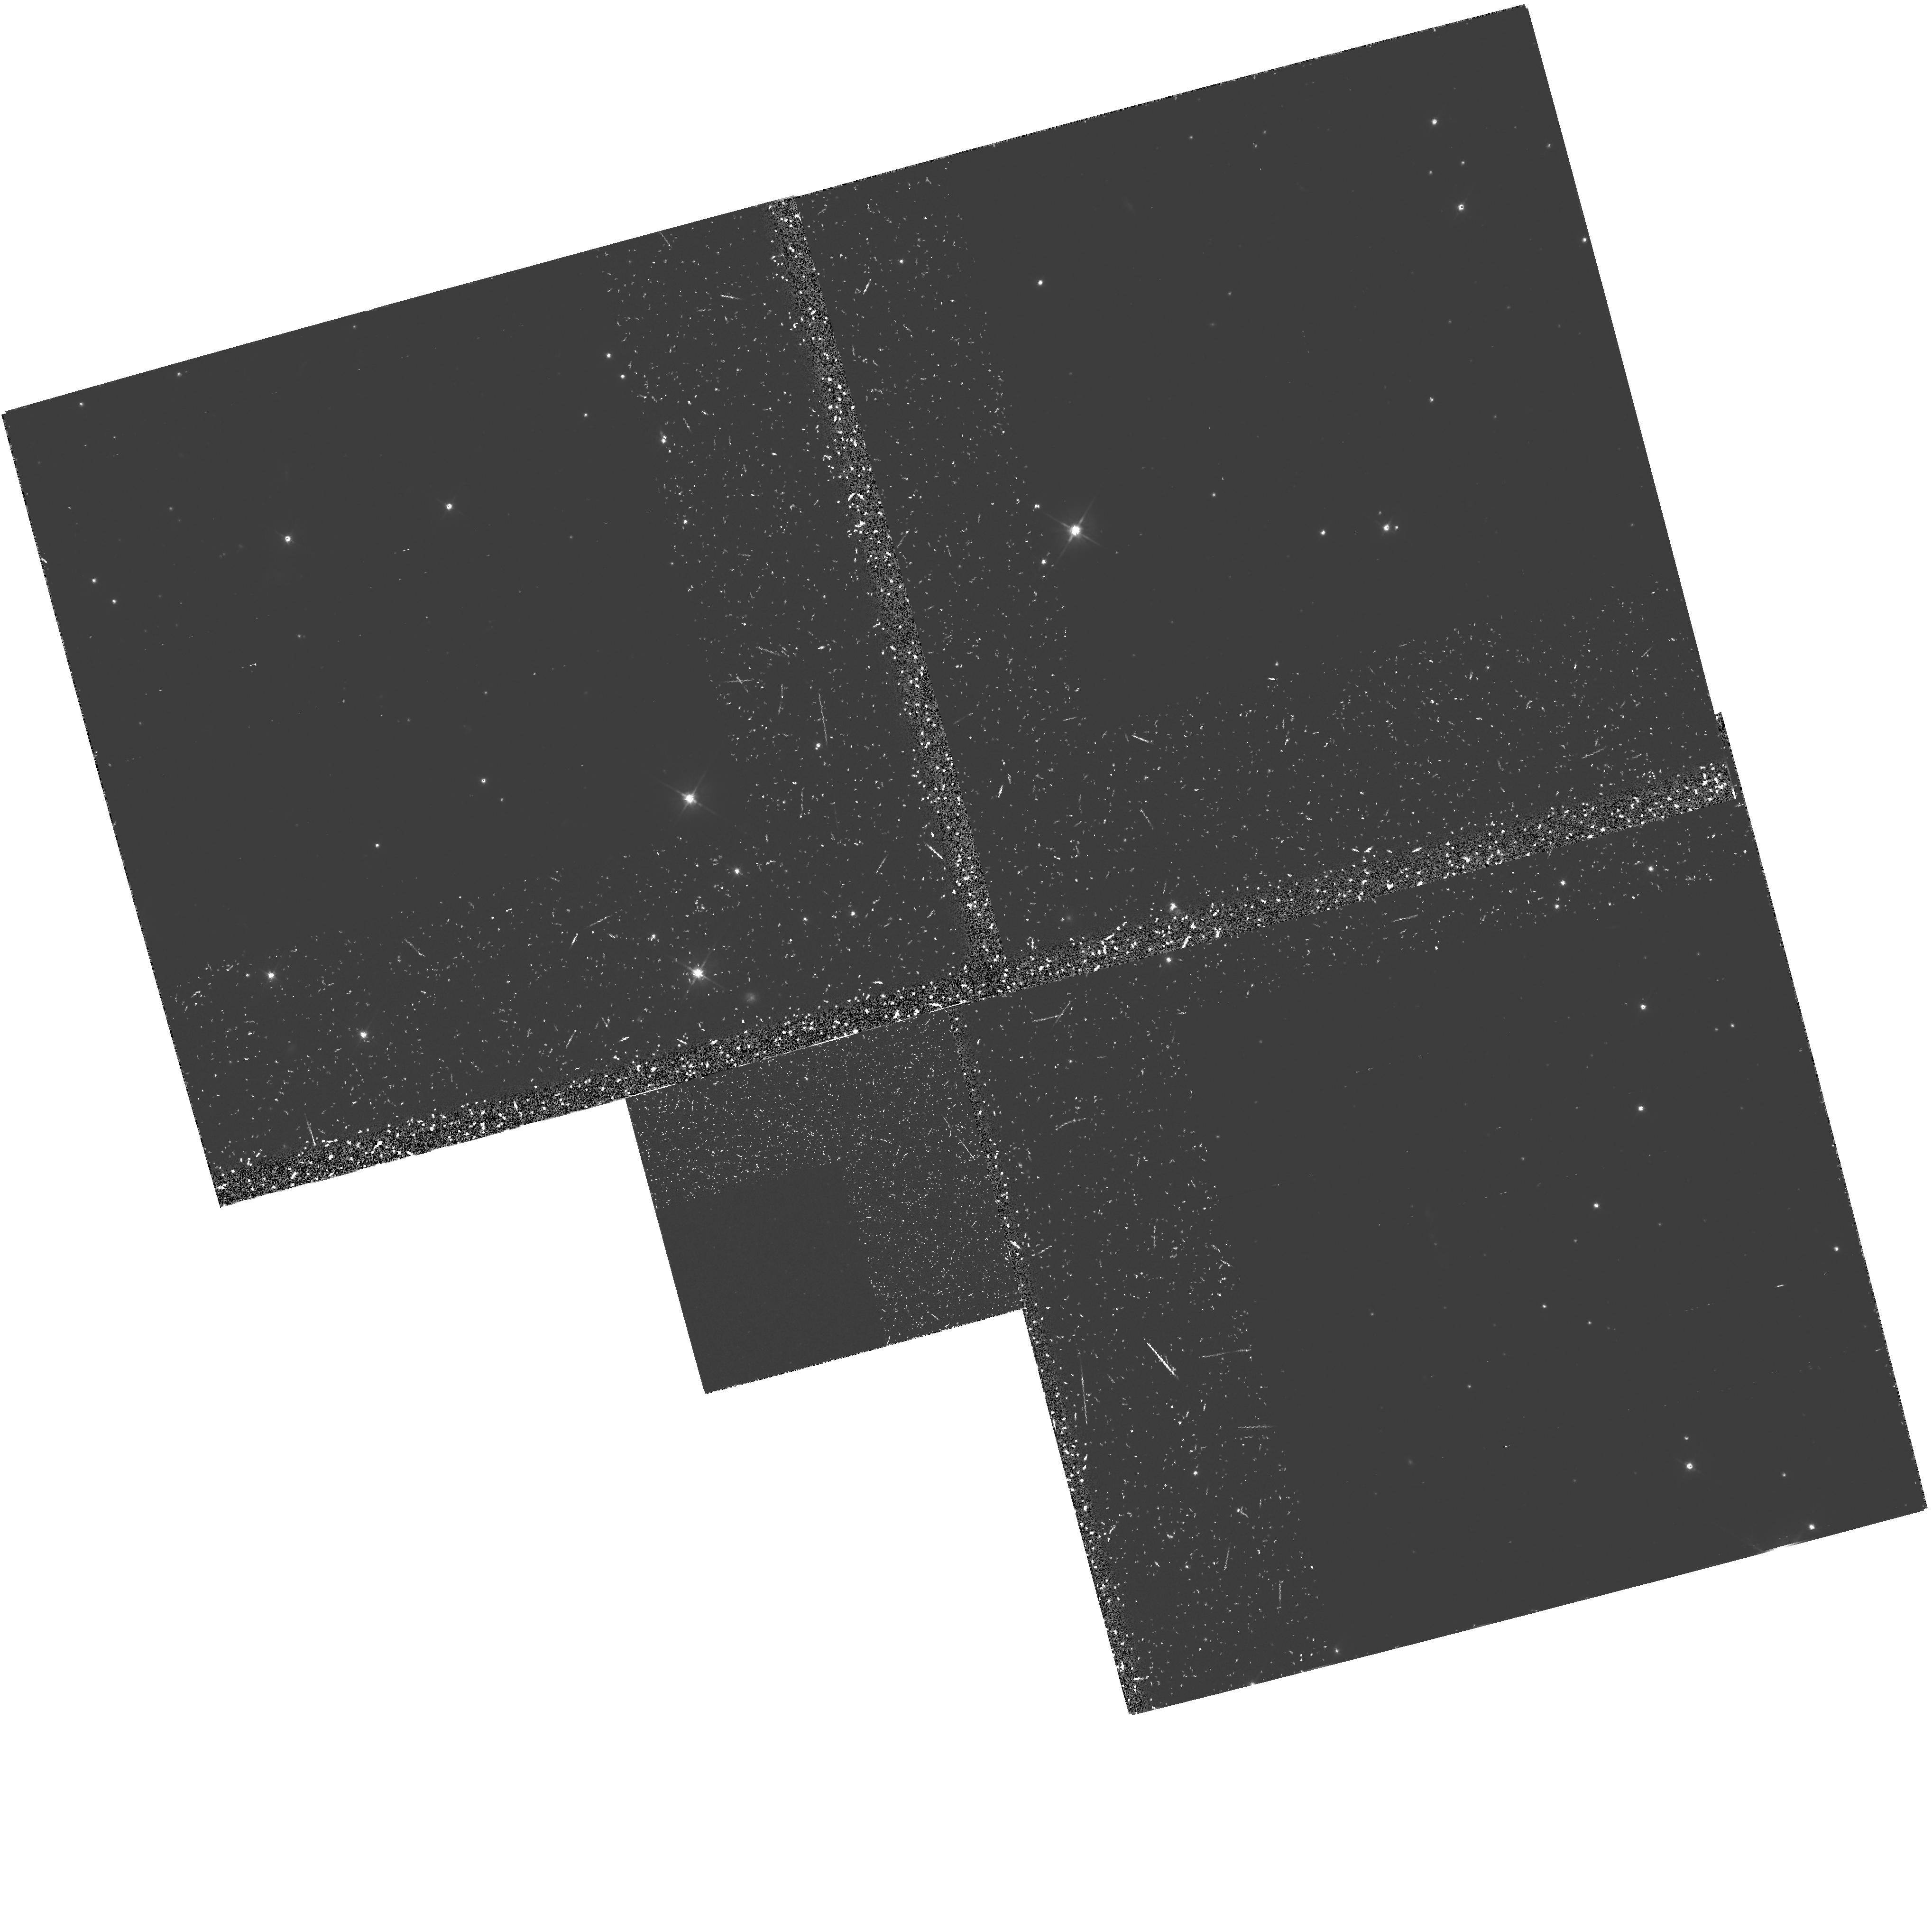
Target: 3C368. Instrument: WFPC2/PC. Filter: F555W-POLQ. Exposure: 2.4 h. Observation ID: hst_5429_02_wfpc2_pc_f555w-polq_u2gg02

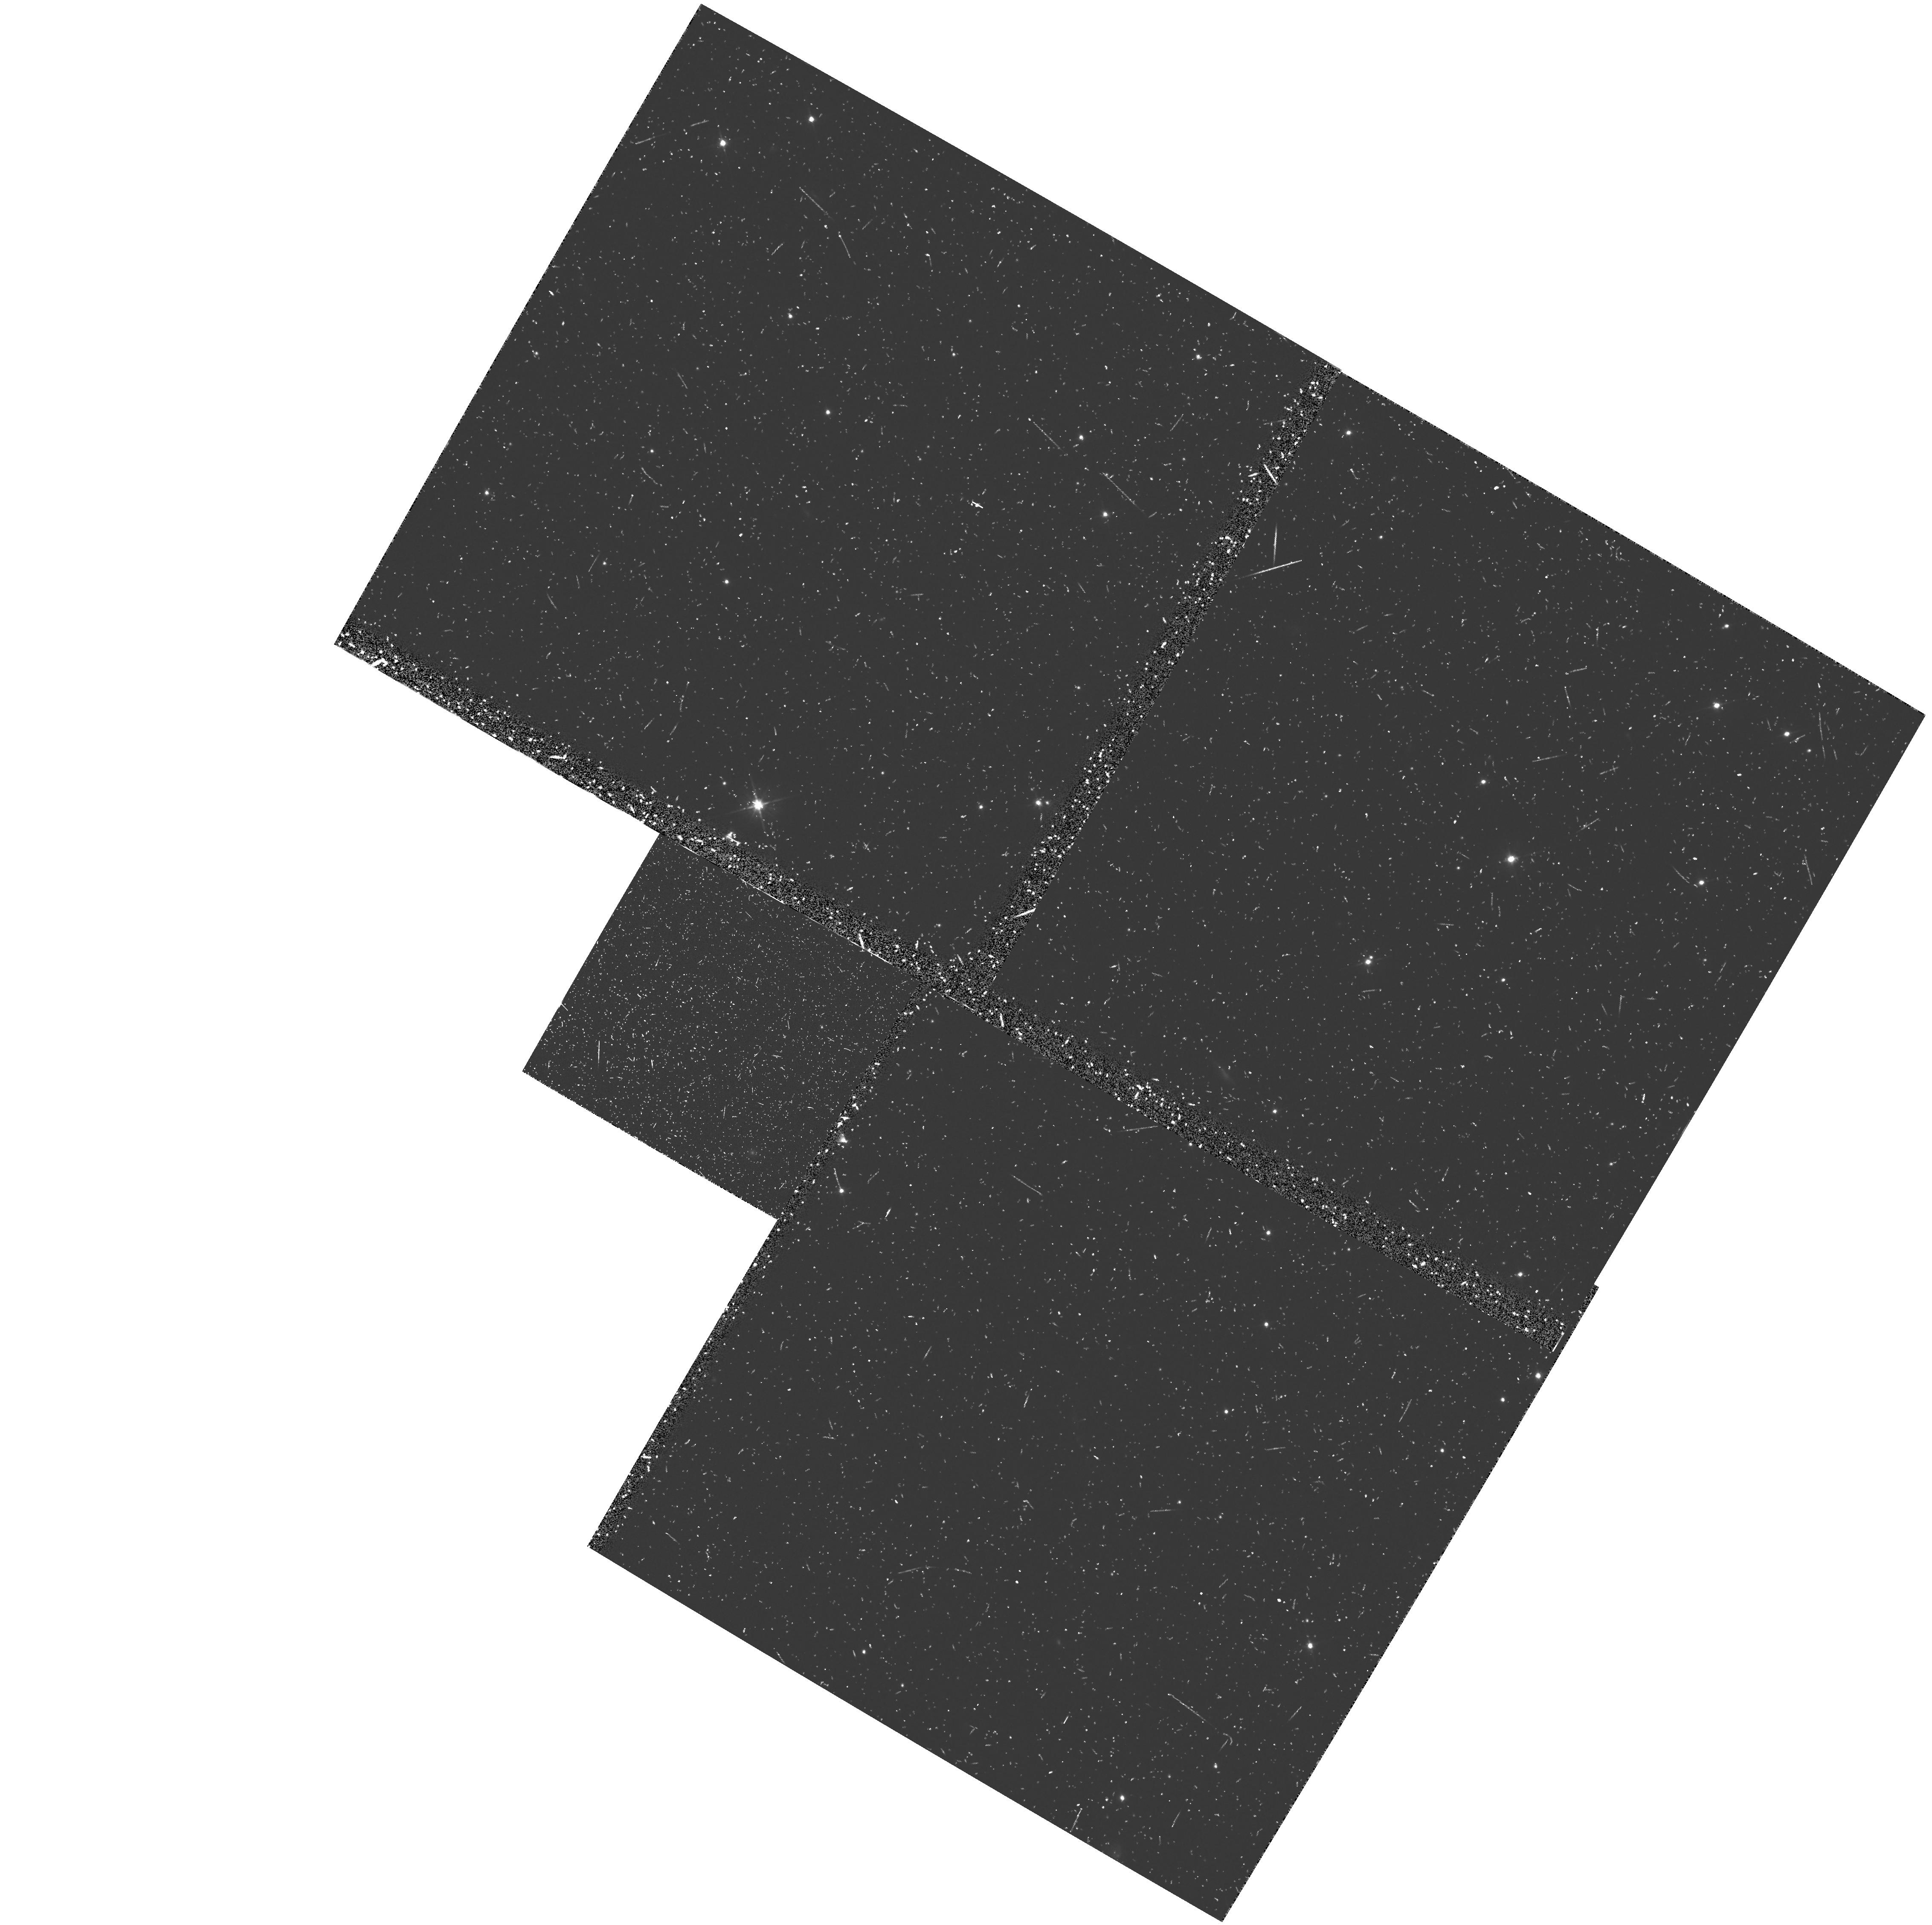
Target: 3C368. Instrument: WFPC2/PC. Filter: F555W. Exposure: 38 min. Observation ID: u2gg0403t

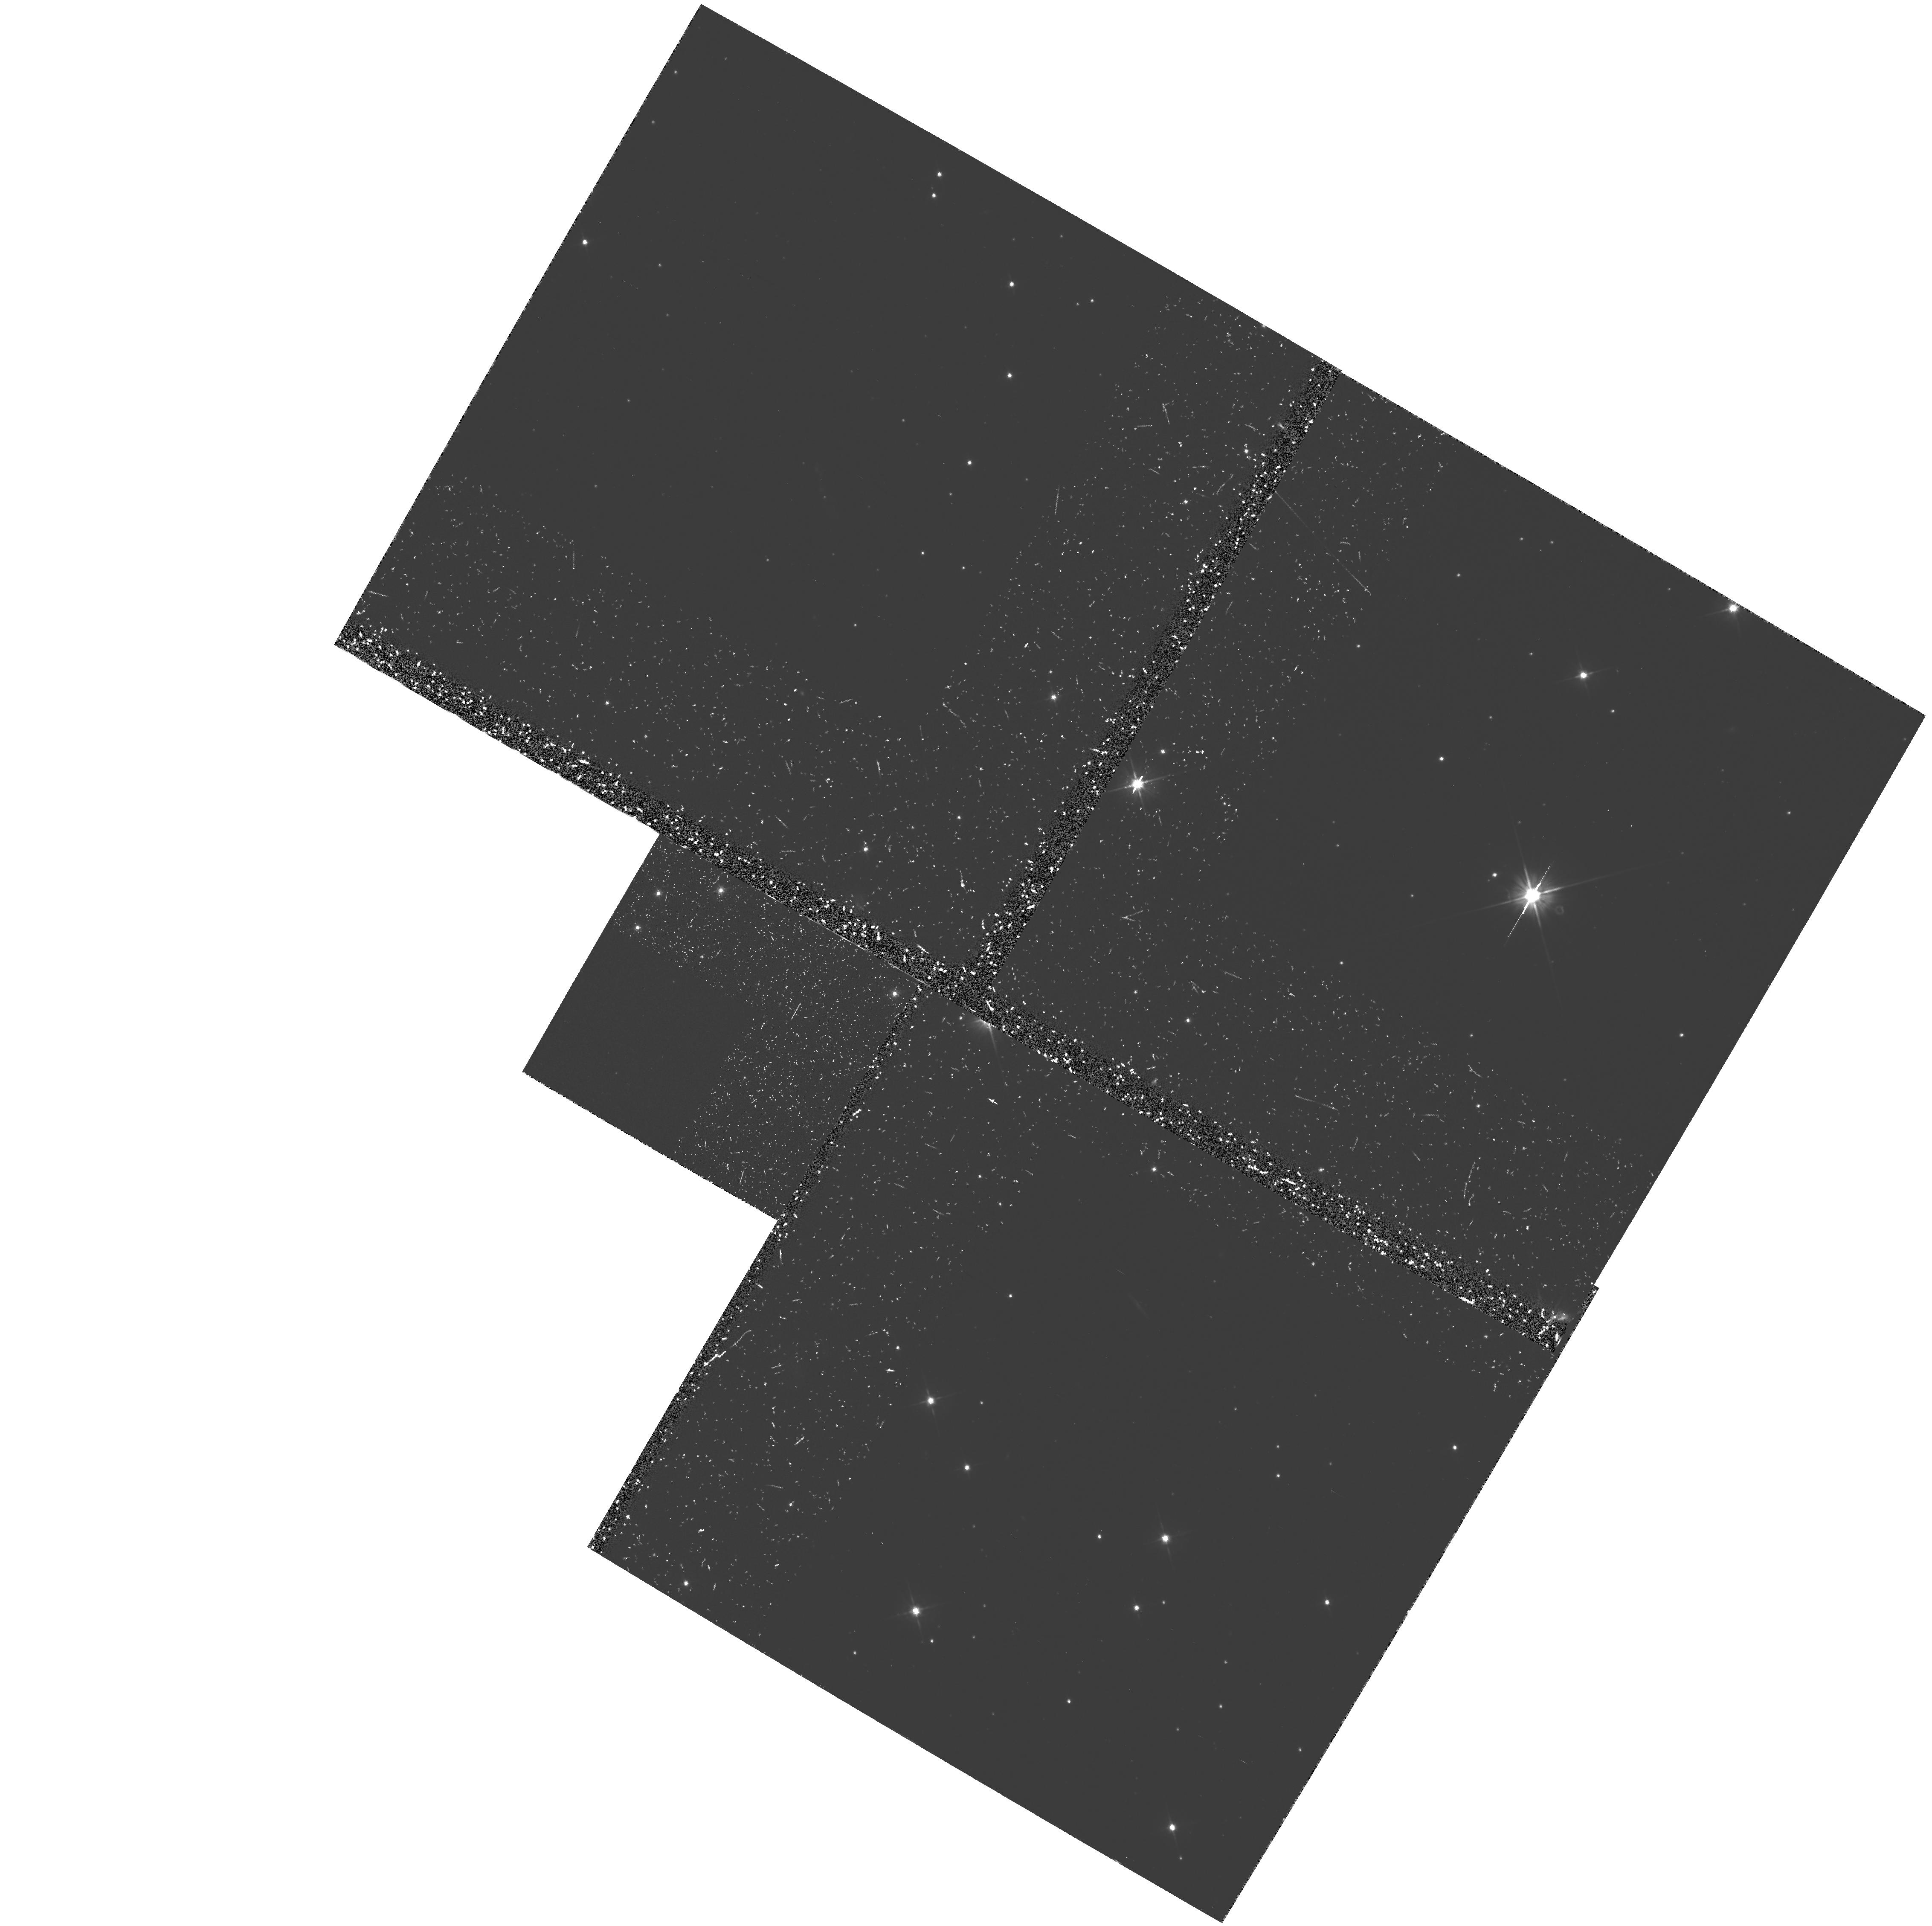
Target: 3C368. Instrument: WFPC2/PC. Filter: F555W-POLQ. Exposure: 2.4 h. Observation ID: hst_5429_03_wfpc2_pc_f555w-polq_u2gg03

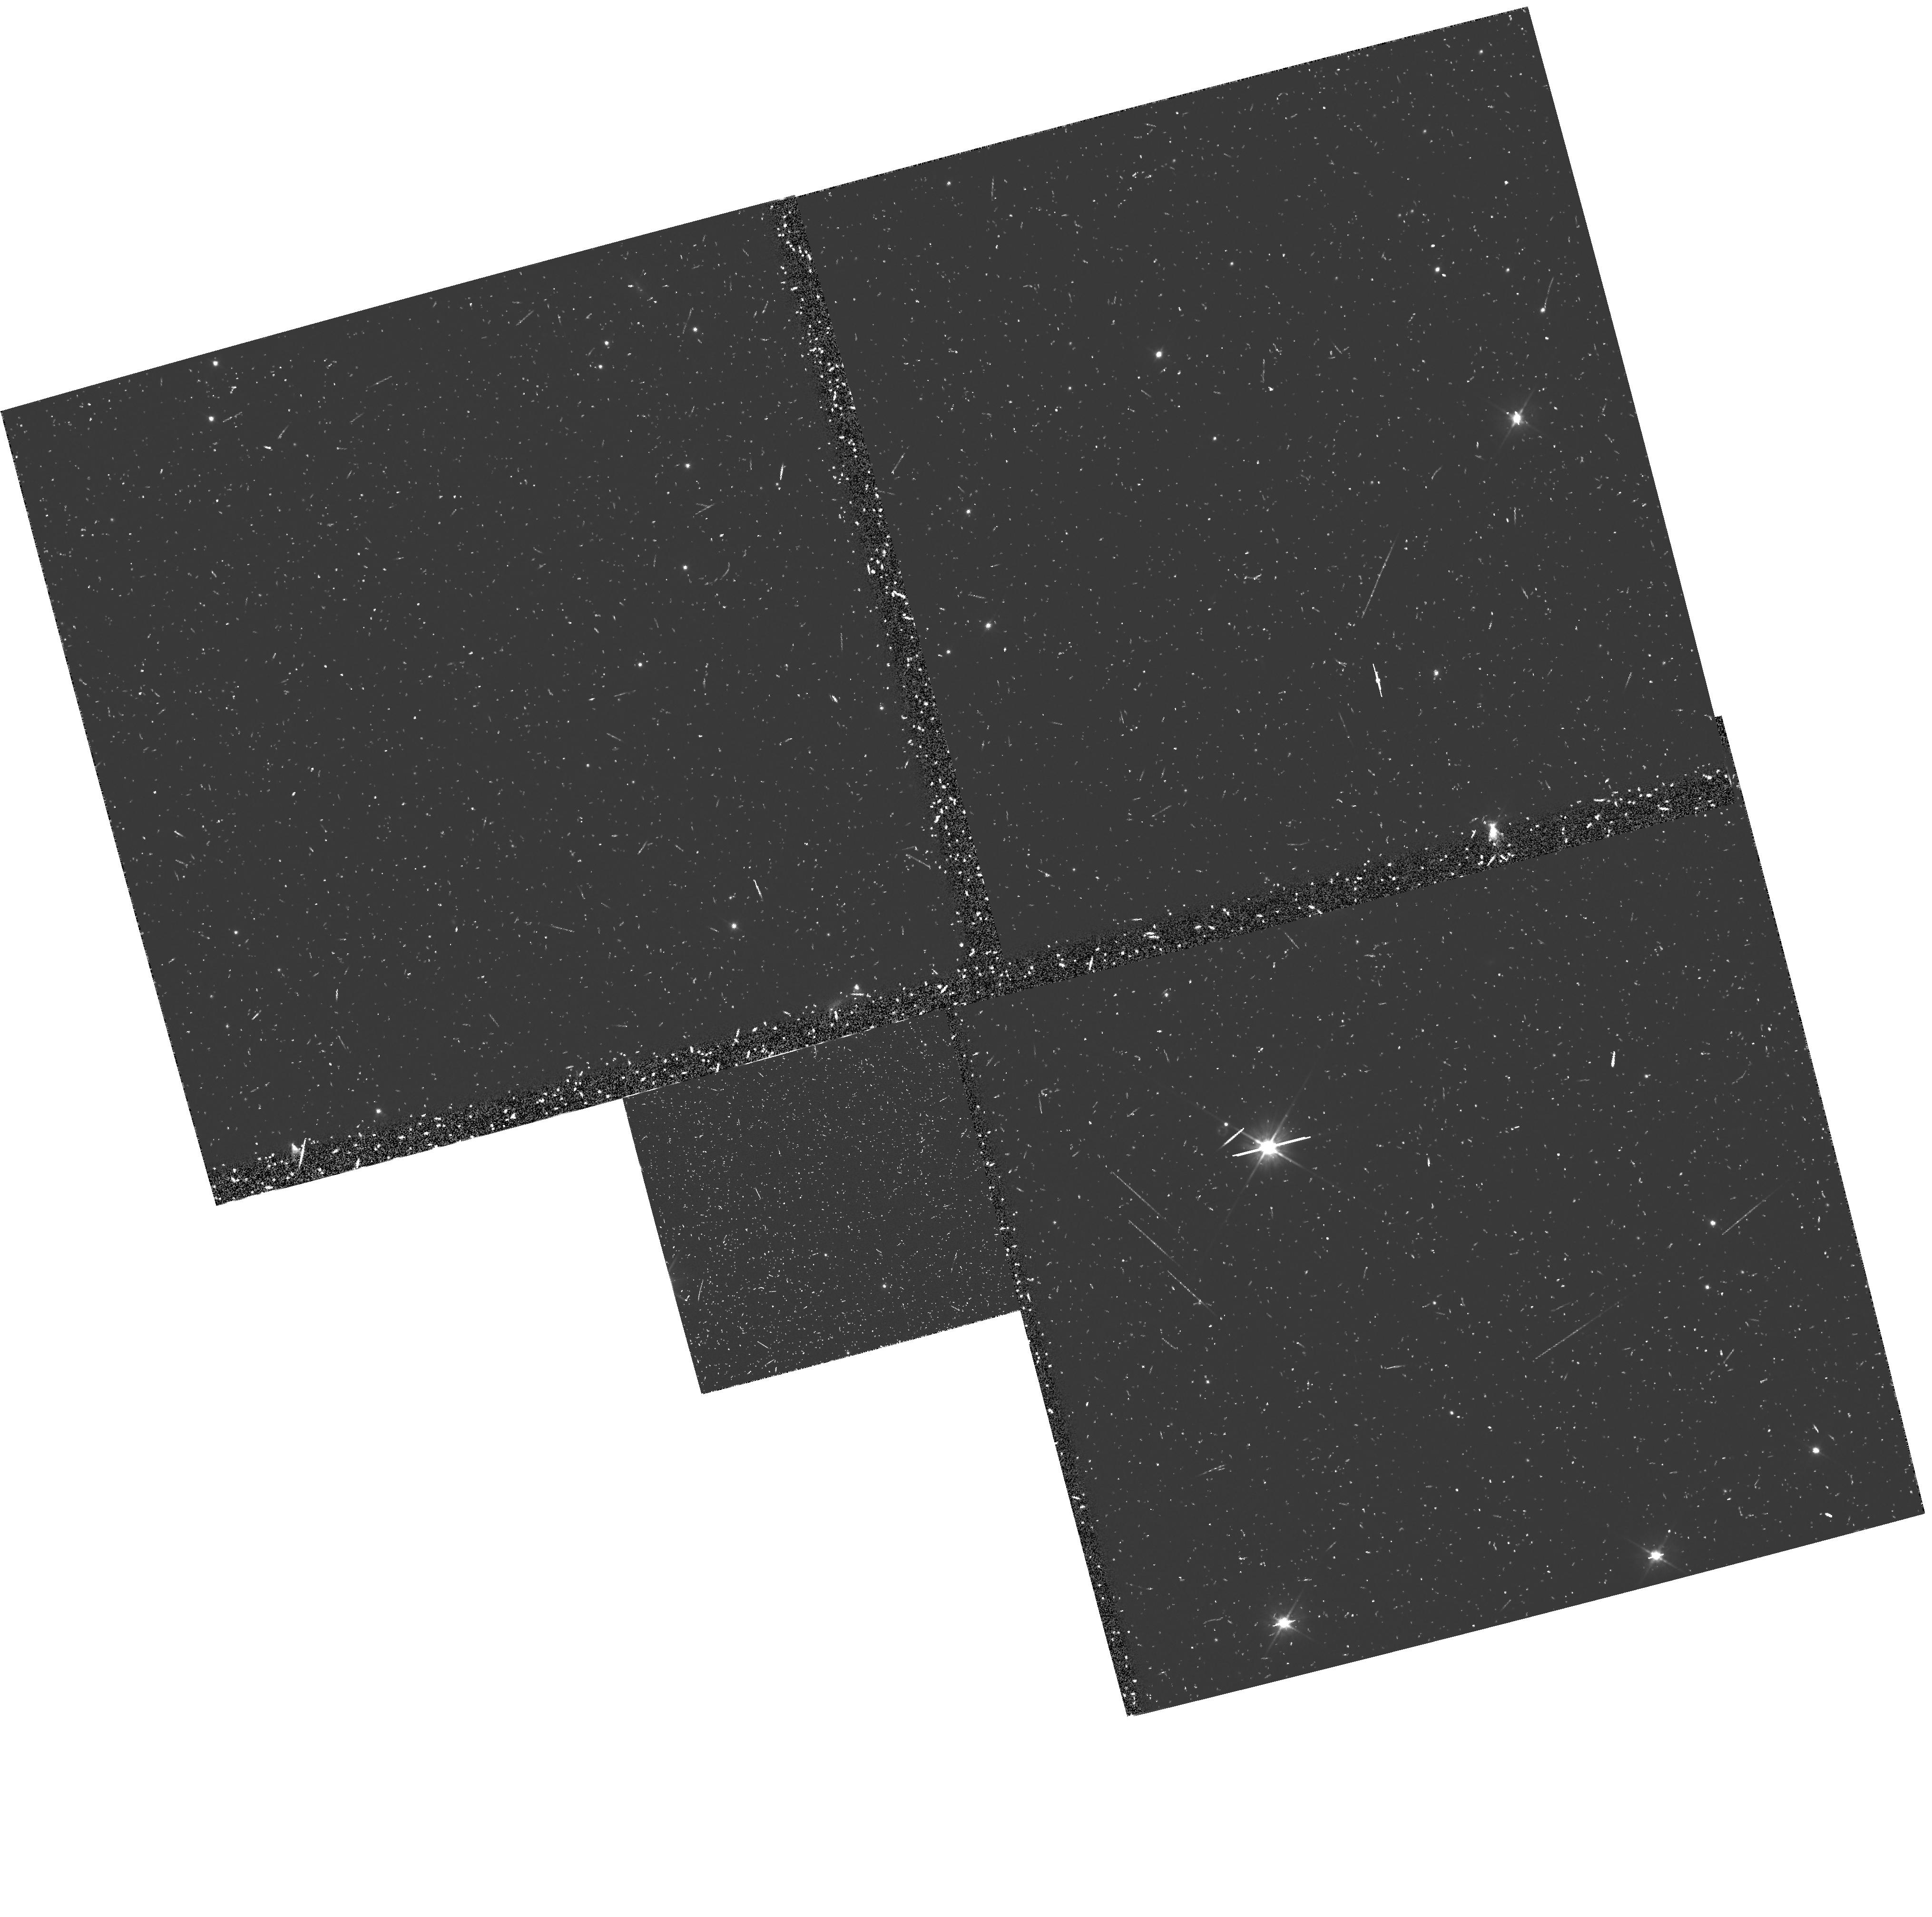
Target: 3C368. Instrument: WFPC2/PC. Filter: F555W. Exposure: 32 min. Observation ID: u2gg0101t

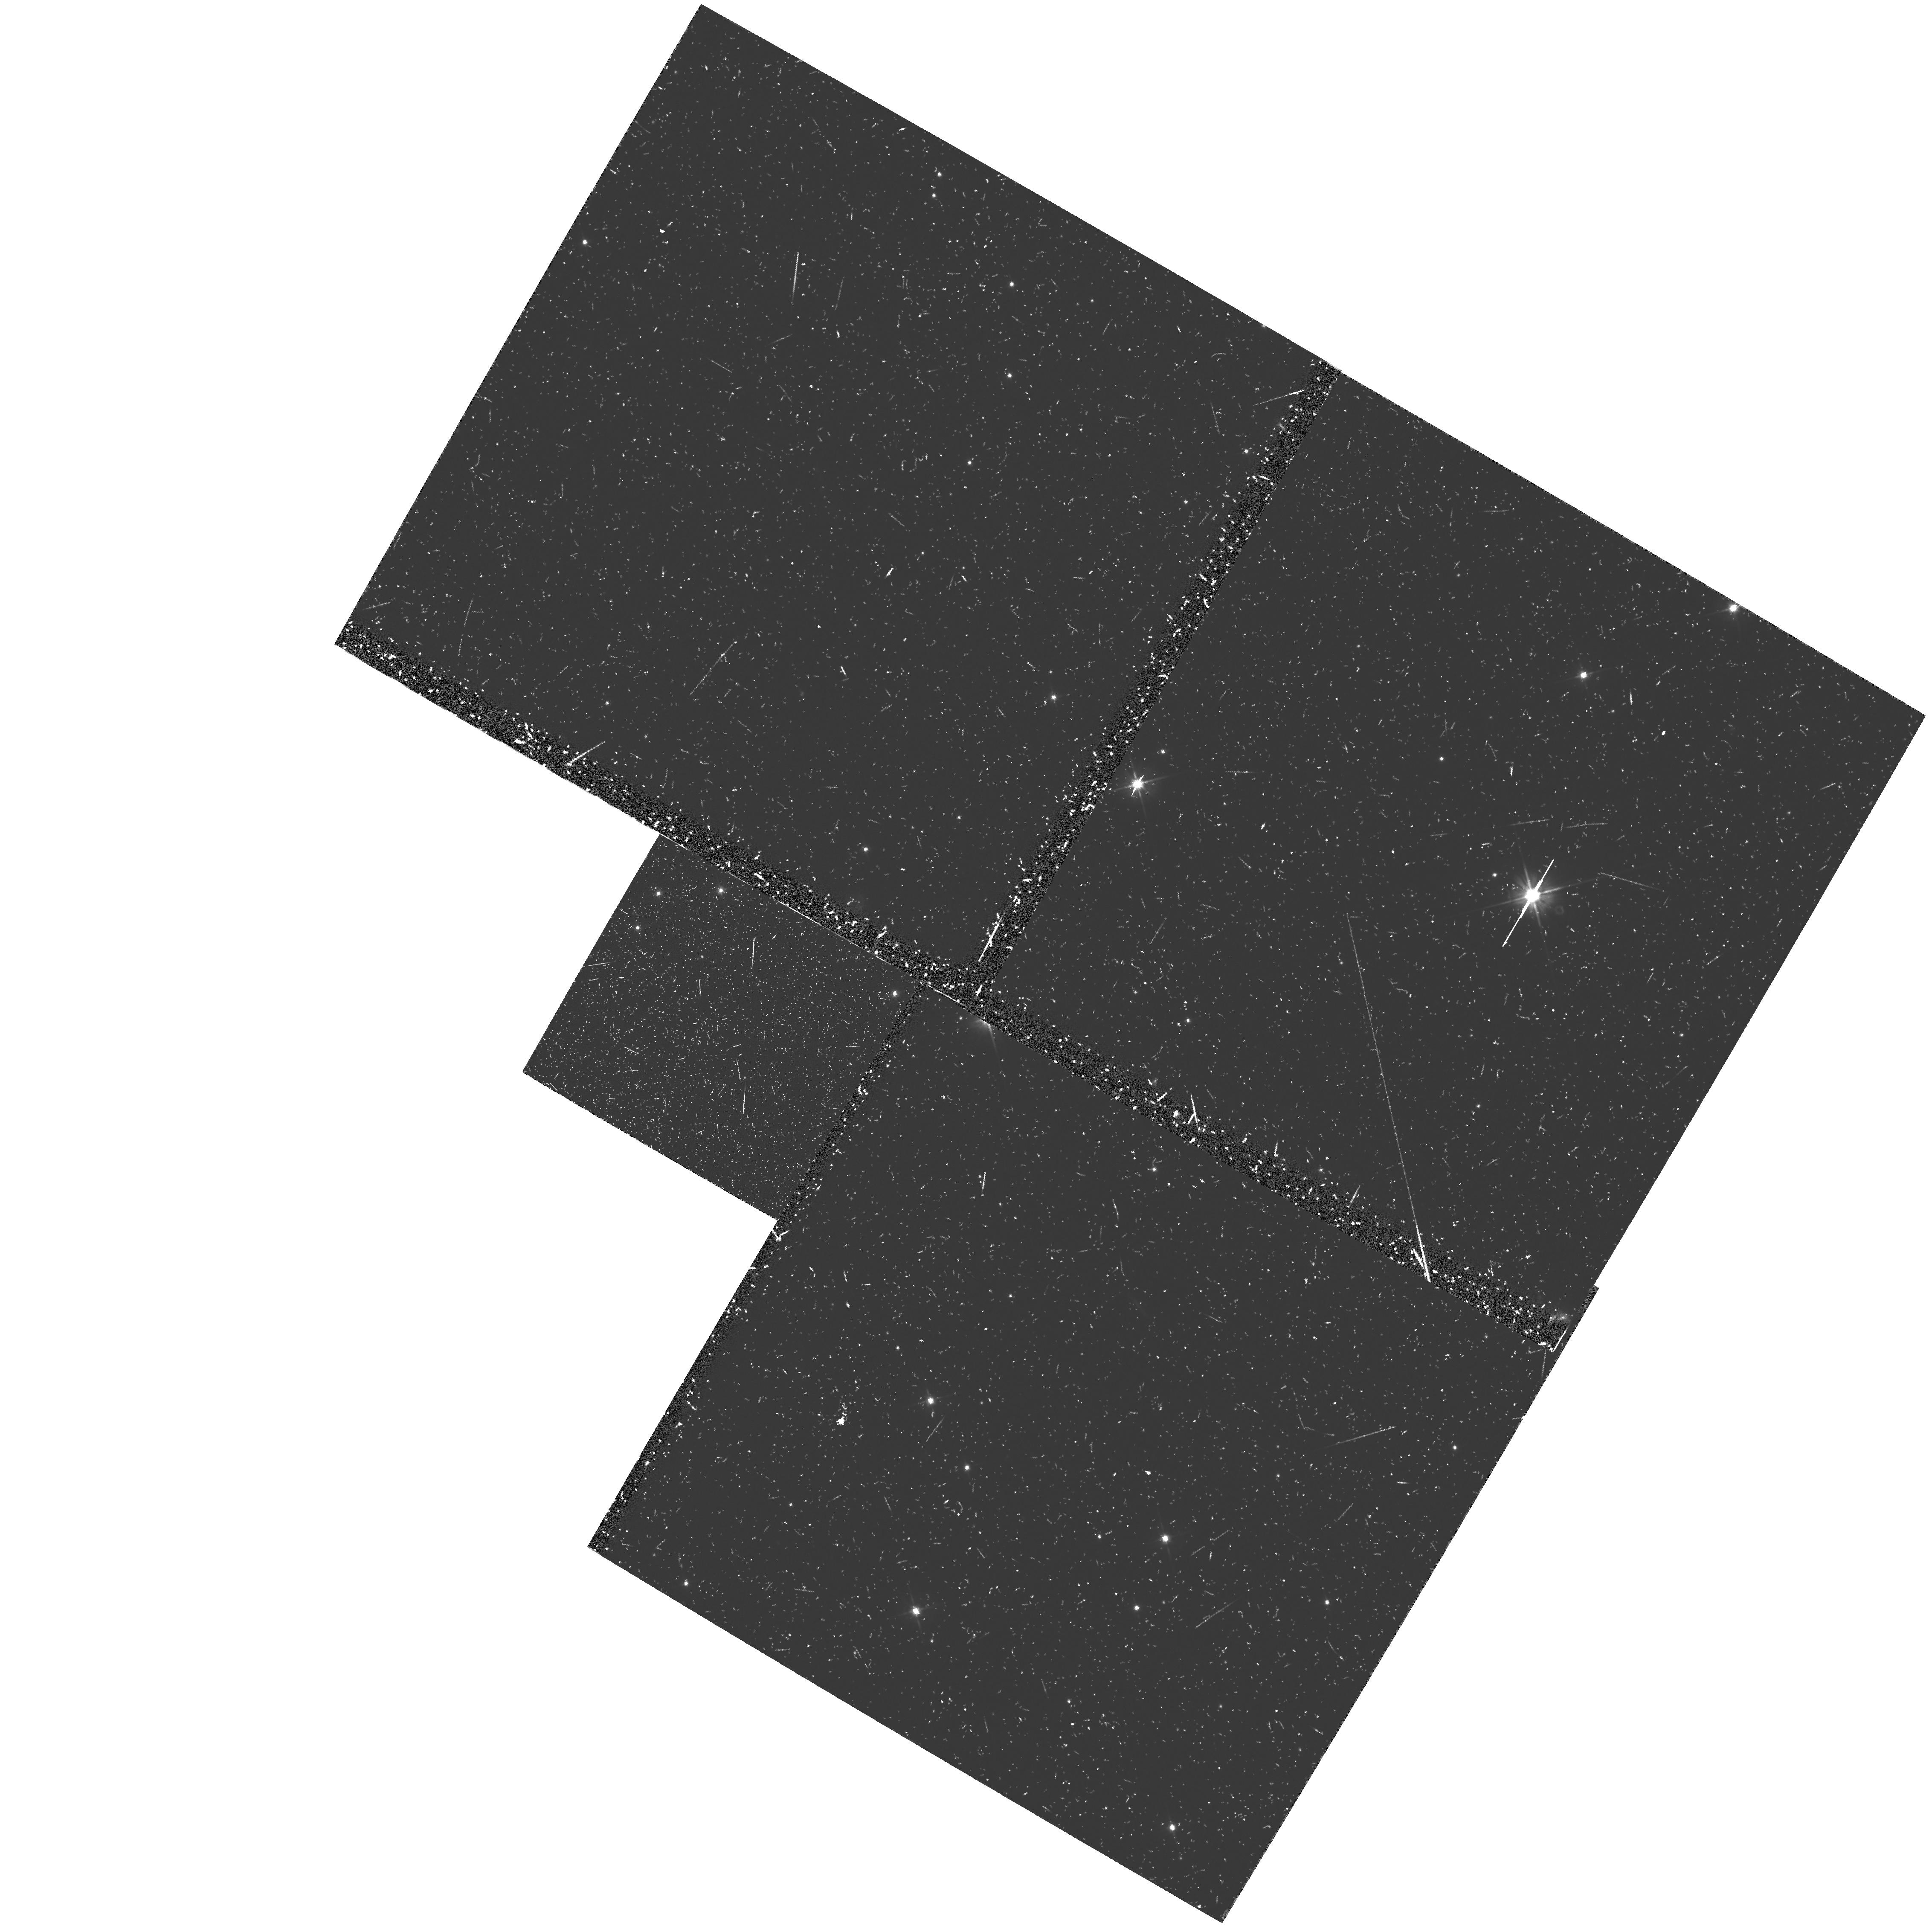
Target: 3C368. Instrument: WFPC2/PC. Filter: F555W. Exposure: 38 min. Observation ID: u2gg0302t

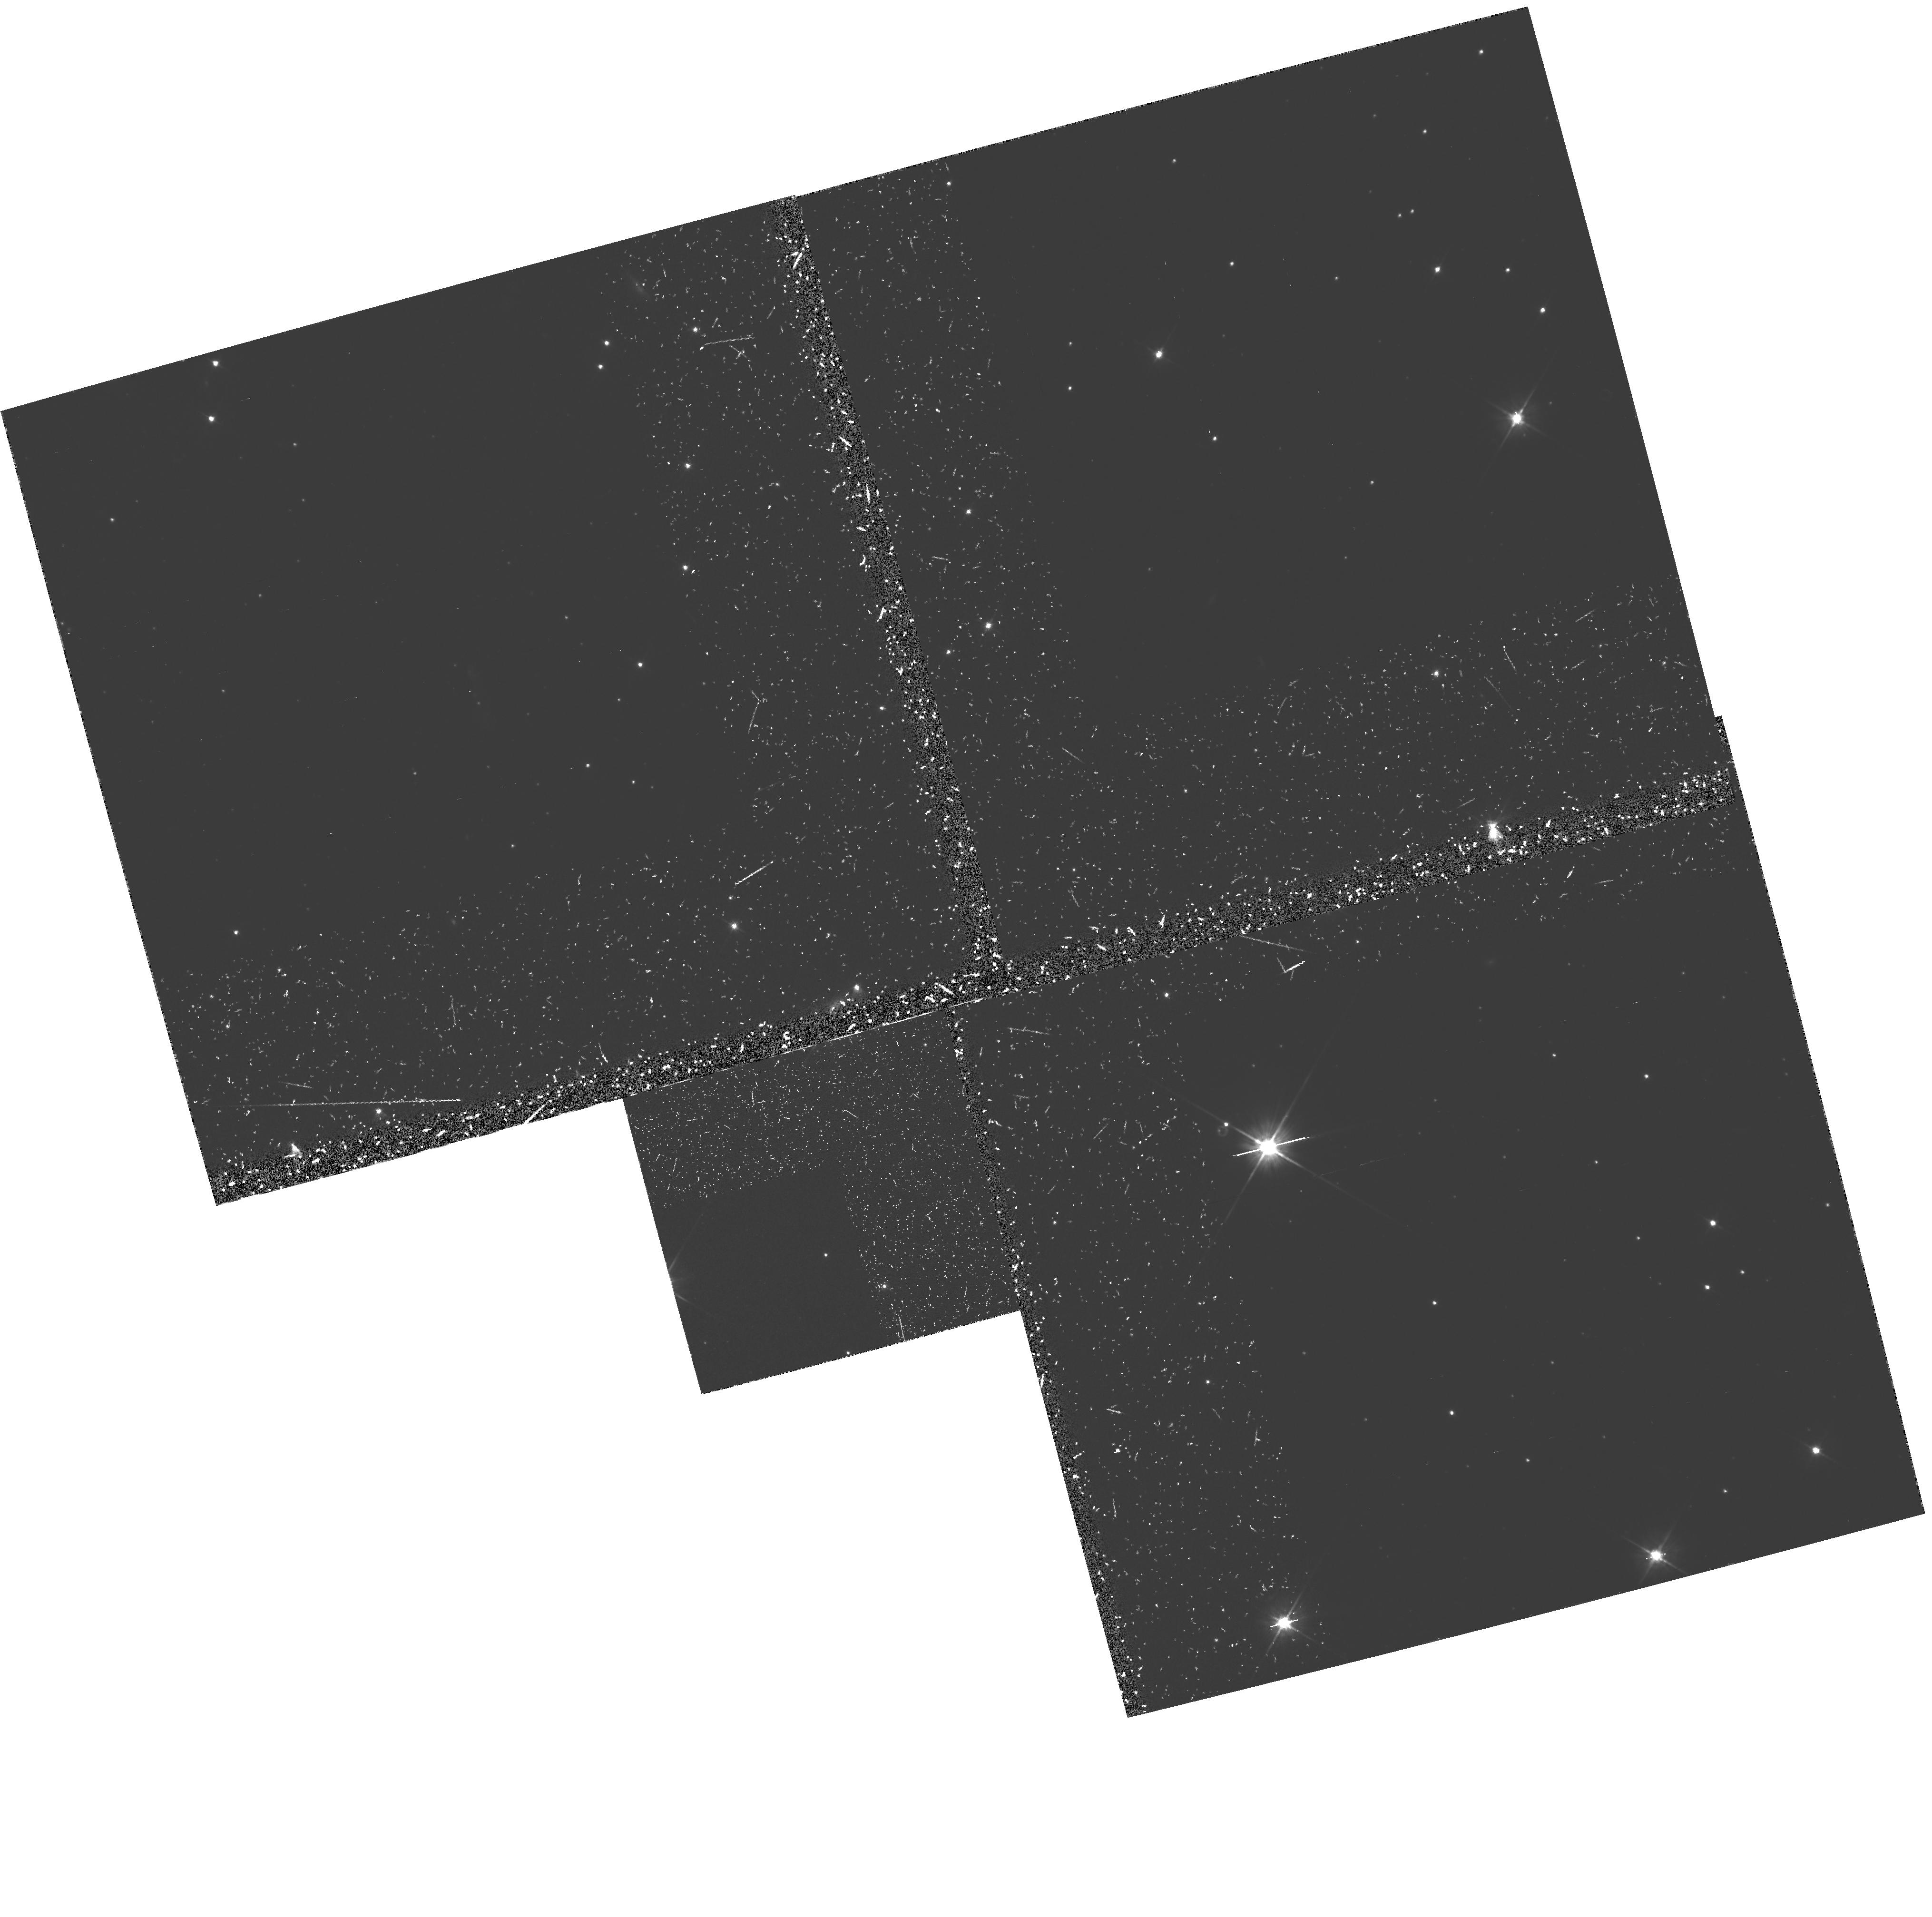
Target: 3C368. Instrument: WFPC2/PC. Filter: F555W-POLQ. Exposure: 2.4 h. Observation ID: hst_5429_01_wfpc2_pc_f555w-polq_u2gg01

IMAGING POLARIMETRY OF EXTENDED UV EMISSION IN RADIO GALAXIES CYCLE 4; MEDIUM (PI: van Breugel, Wil J.M.)

z > 1 radio galaxies (RGs) have spatially extended, multi-component rest-frame UV continua which are aligned with their associated radio source axes. HST observations of two of the most distant RGs have shown that similar elongated and clumpy structures also exist on angular scales well below 1". Ground-based optical imaging polarimetry of a few radio galaxies has shown that the off- nuclear optical continuum light is highly (~10%) polarized, suggesting that the alignment effect is caused by scattering of anisotropic, nuclear light off thermal electrons or dust along the radio sources axes. We propose to employ the unique capabilities of HST (high res. , UV sensitivity, dark constant sky) to determine the nature of the aligned rest-frame UV continua in RGs using imaging polarimetry. We will observe 1 high-z RG (3C368) through the F555W filter using the WFPC2 in polarimetry mode in order to study the detailed structure of the clumpy off-nuclear scattering medium. This data will allow us 1) to determine the cloud parameters (sizes,distribution,covering fraction)which constrain the energetics of the nuclear source, and with ground-based imaging polarimetry at longer wavelengths, 2) to determine the nature of the scattering medium (dust or electrons). These observations will also yield high resolution, high s/n UV continuum images of the target, and should provide crucial information about the aligned UV continua in RGs to help interpret the much fainter (and harder to observe) structures seen at z>2.